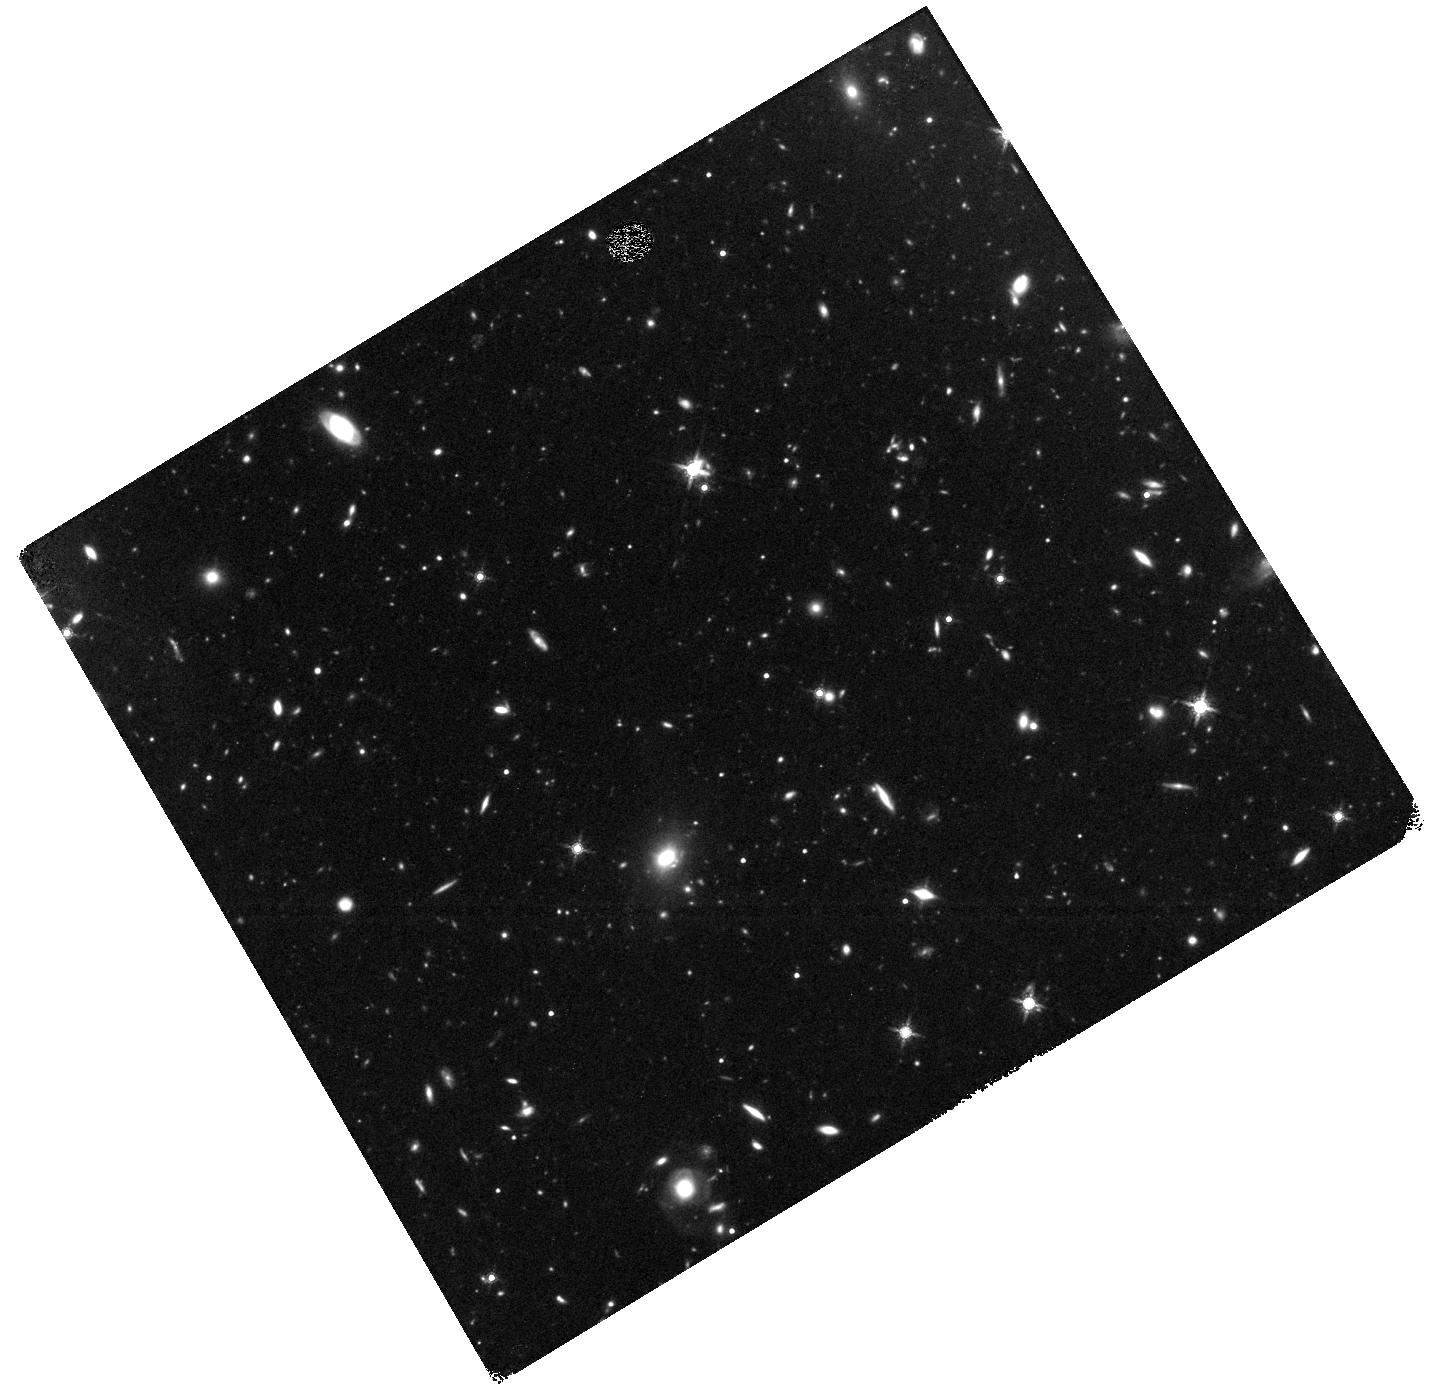
Target: SPT0348-62. Instrument: WFC3/IR. Filter: F160W. Exposure: 2.4 h. Observation ID: hst_15701_z4_wfc3_ir_f160w_idz6z4

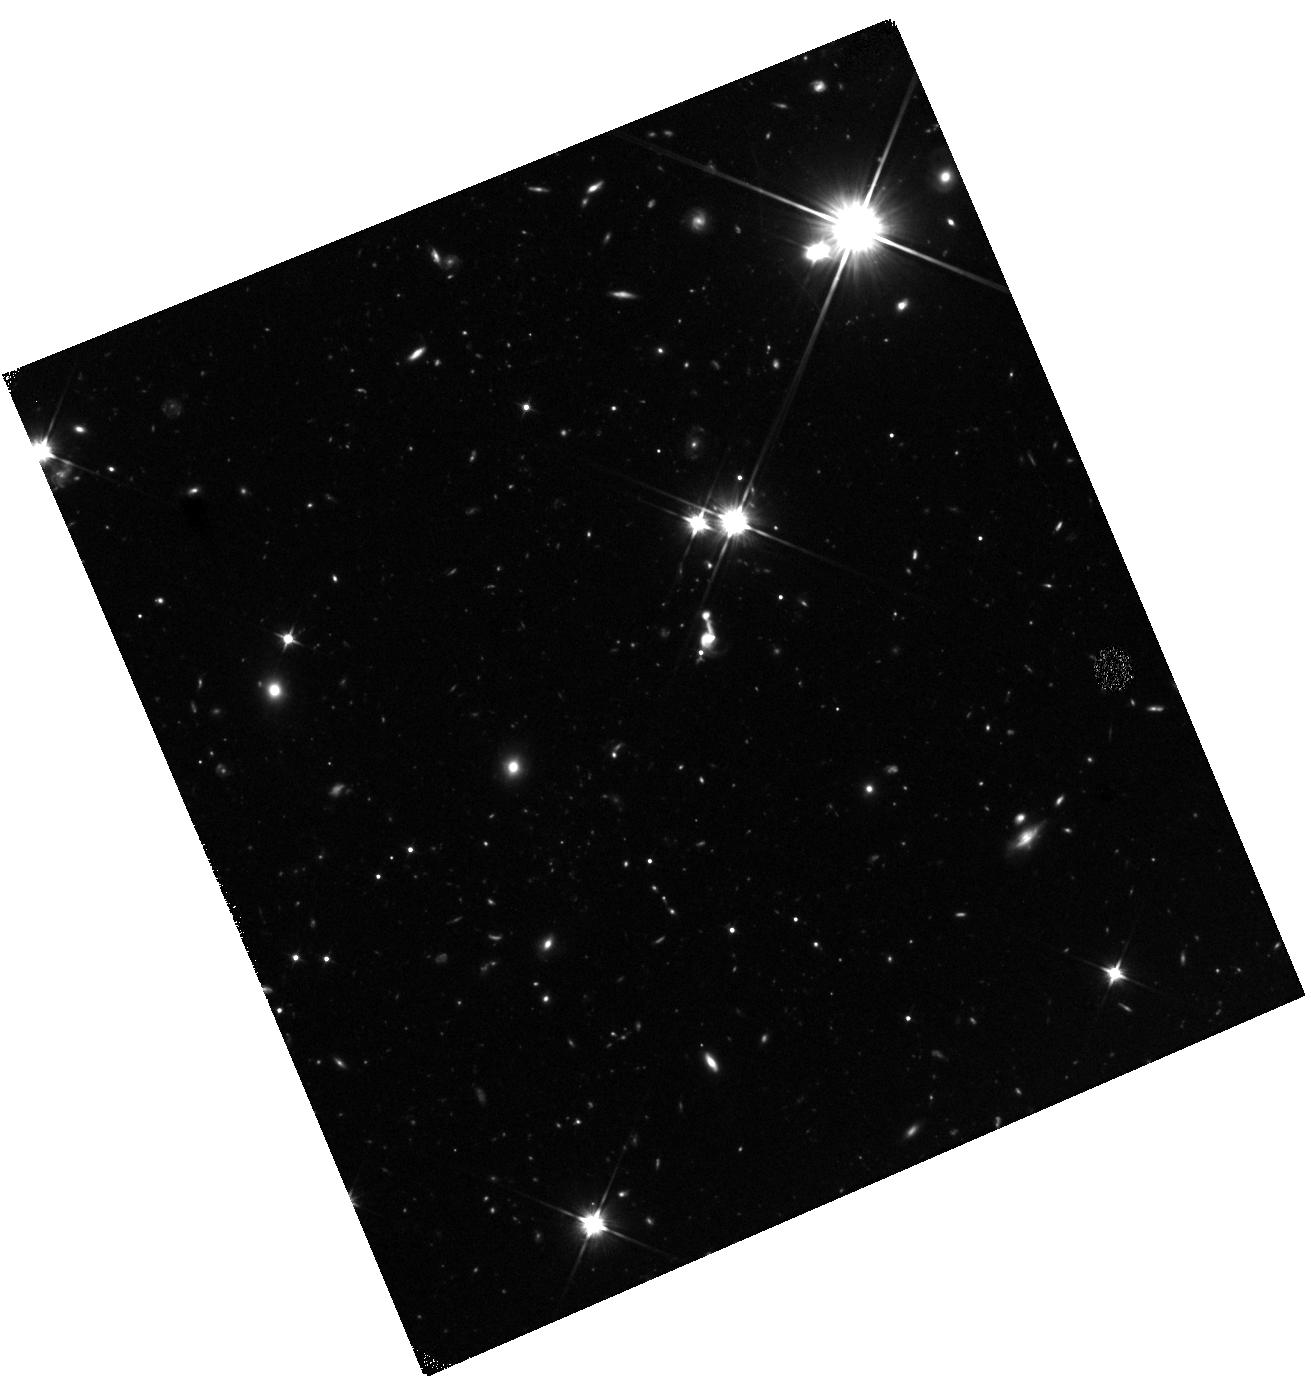
Target: SPT2349-56. Instrument: WFC3/IR. Filter: F110W. Exposure: 1.6 h. Observation ID: hst_15701_01_wfc3_ir_f110w_idz601

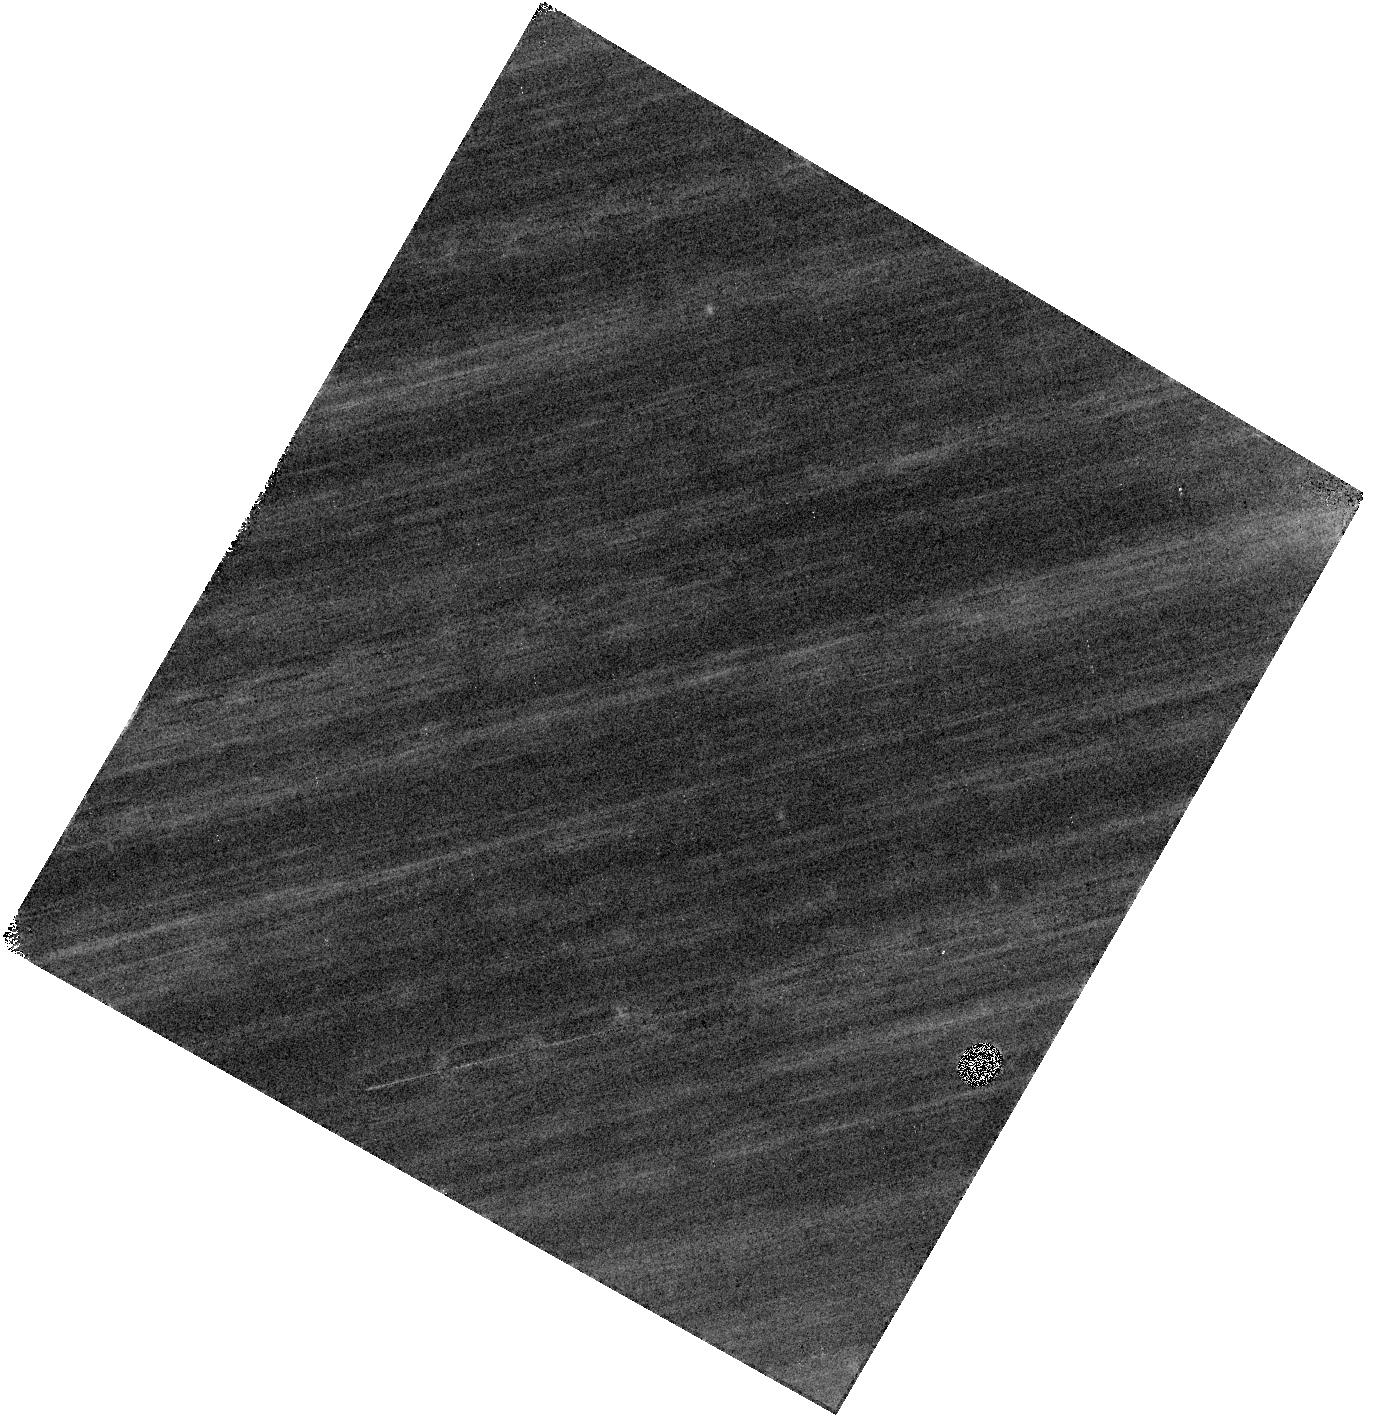
Target: SPT0348-62. Instrument: WFC3/IR. Filter: F160W. Exposure: 2.4 h. Observation ID: hst_15701_04_wfc3_ir_f160w_idz604

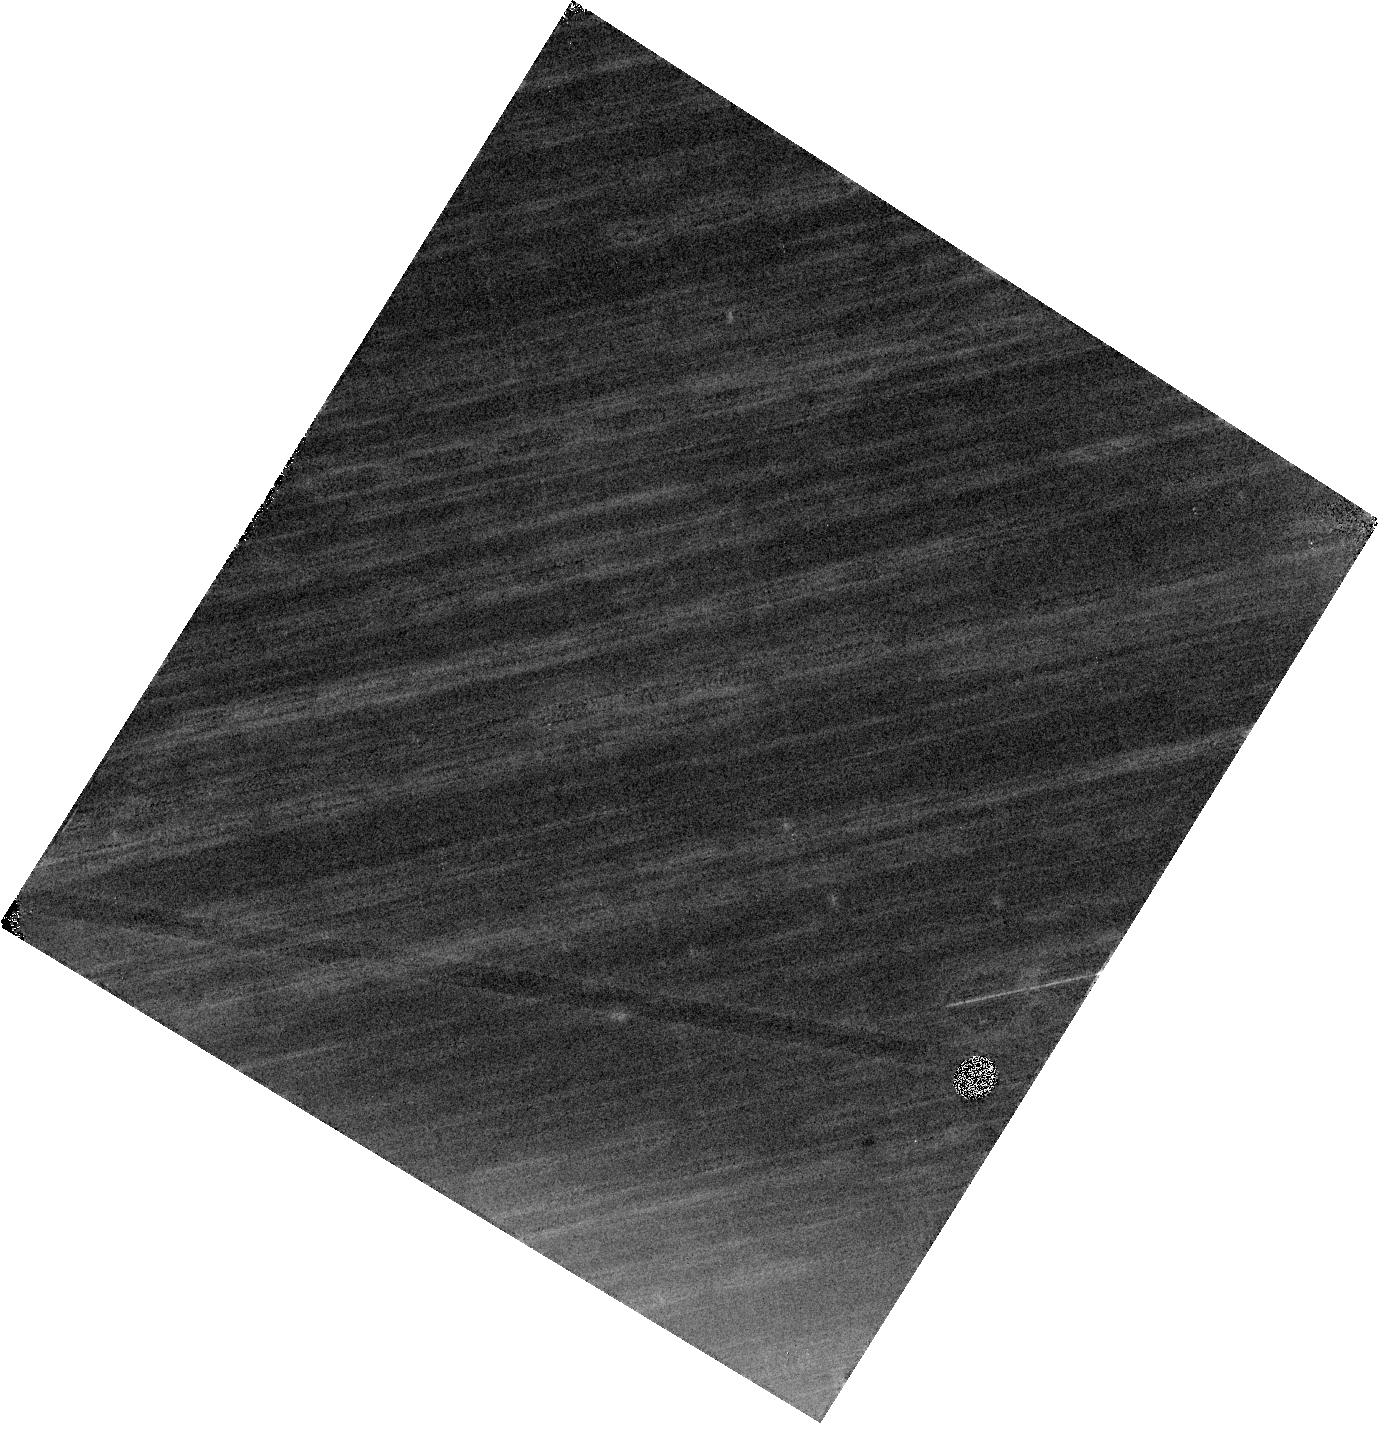
Target: SPT0348-62. Instrument: WFC3/IR. Filter: F110W. Exposure: 1.6 h. Observation ID: hst_15701_02_wfc3_ir_f110w_idz602

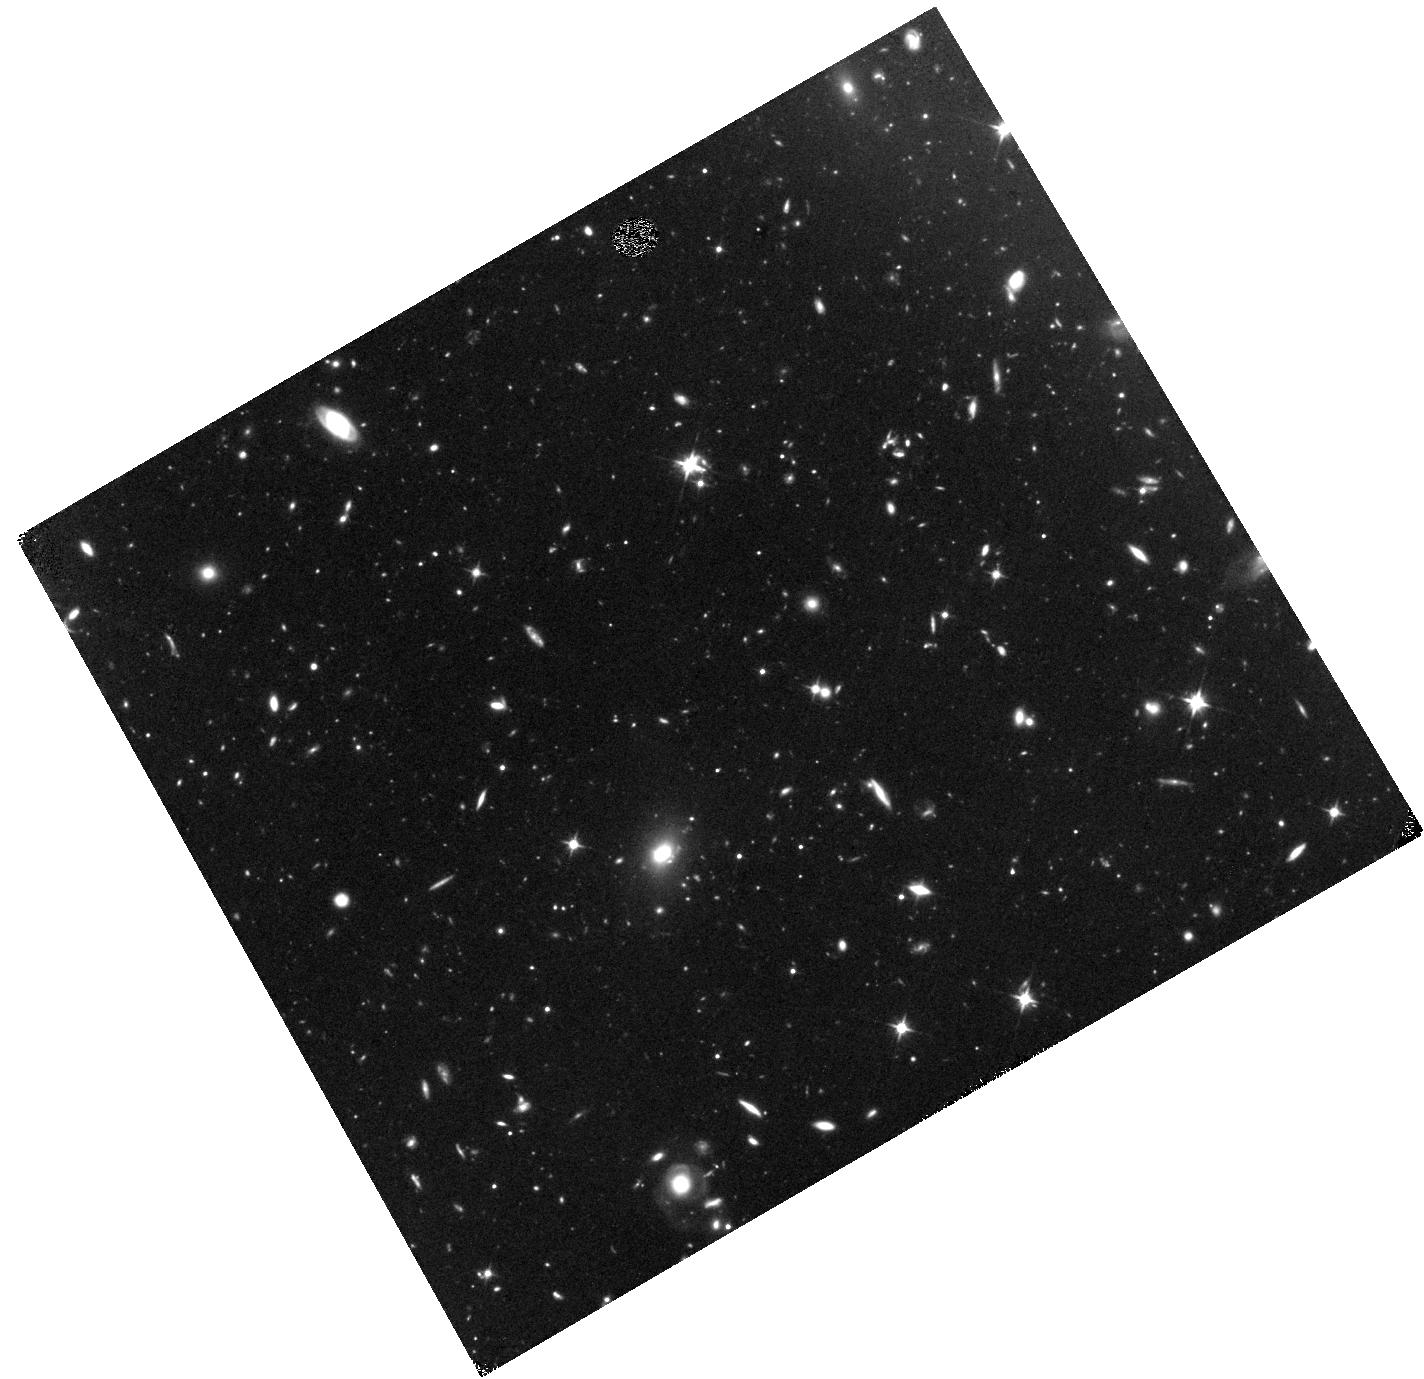
Target: SPT0348-62. Instrument: WFC3/IR. Filter: F110W. Exposure: 1.6 h. Observation ID: hst_15701_z2_wfc3_ir_f110w_idz6z2

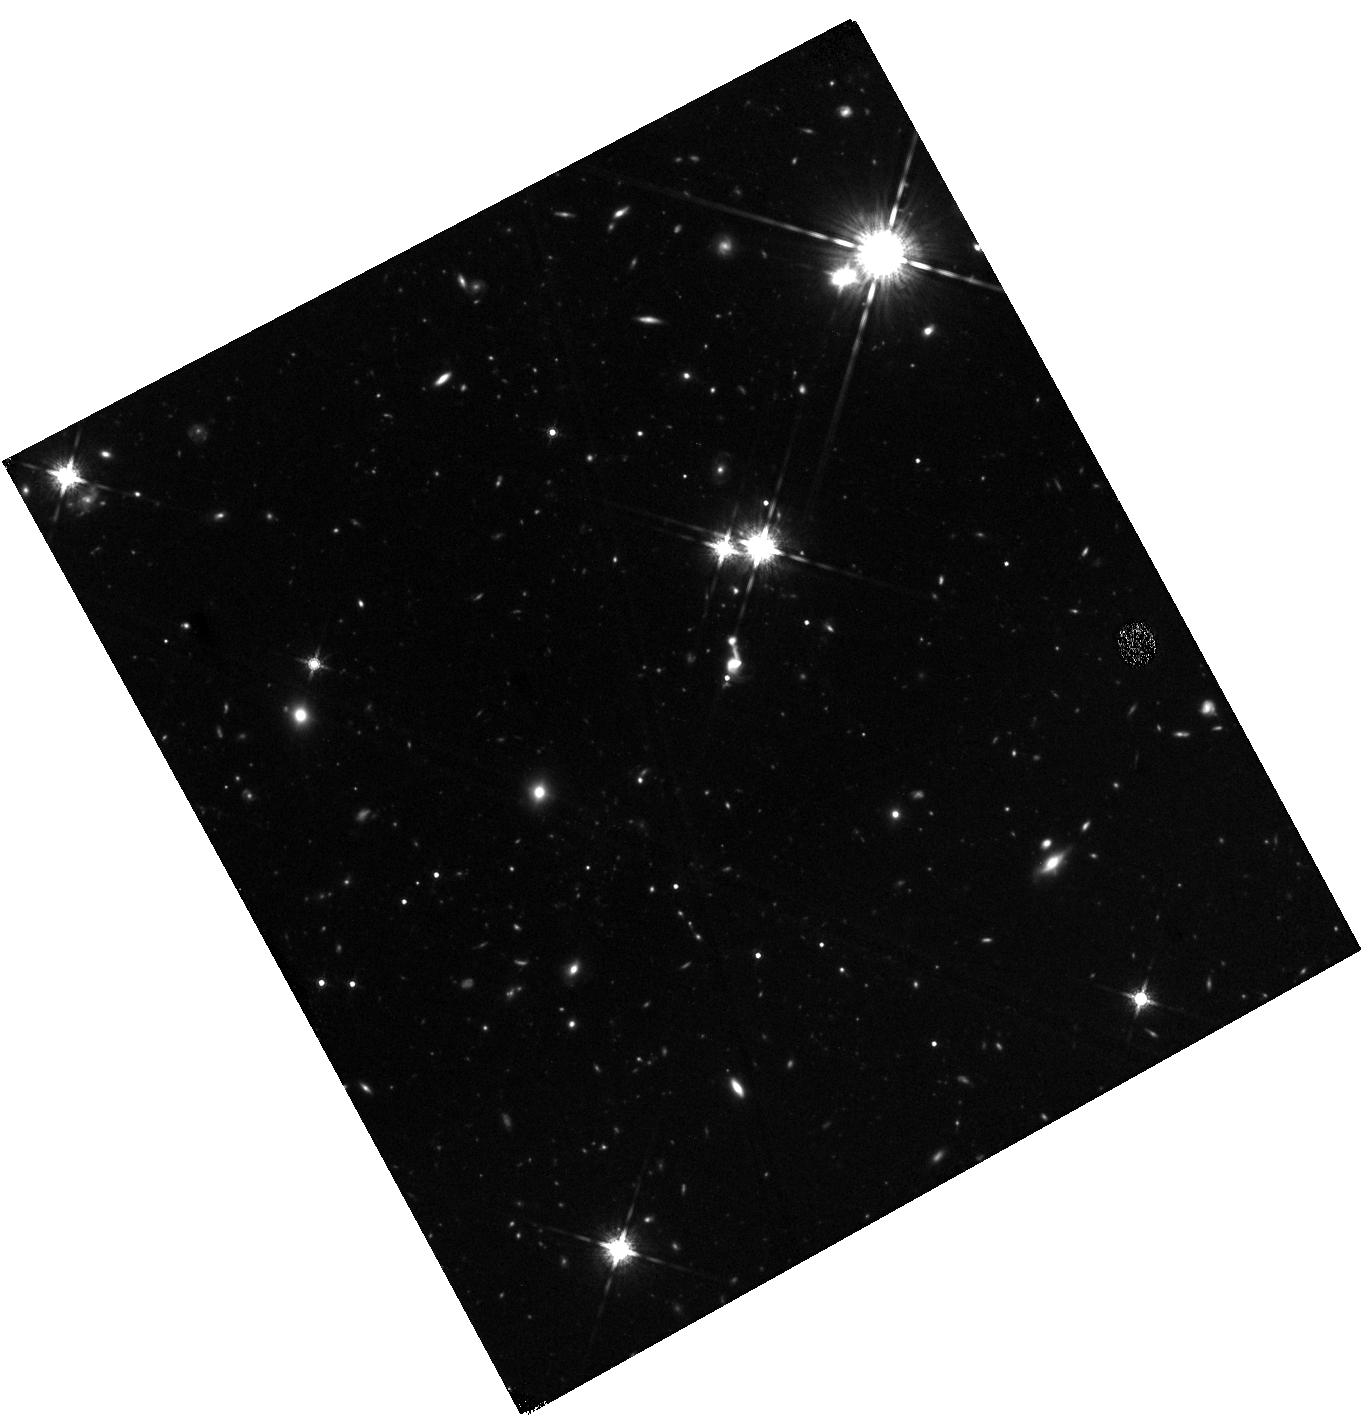
Target: SPT2349-56. Instrument: WFC3/IR. Filter: F160W. Exposure: 2.4 h. Observation ID: hst_15701_03_wfc3_ir_f160w_idz603

The most massive protoclusters at z=4.3-5.8 selected by the South Pole Telescope (PI: Chapman, Scott C.)

We request deep near-infrared imaging of two SPT-selected protoclusters, SPT2349-56 (z=4.3) and SPT0348-62 (z=5.8). They possess some of the largest halo masses ever observed directly at z>4. Selected via millimeter-wavelength dust emission in the 2500 square degree South Pole Telescope (SPT) survey, they have as many as 31 gas-rich galaxies resolved by ALMA, all lying in a compact protocluster. We have obtained sensitive observations of carbon monoxide and ionized carbon with ALMA, thereby allowing us to assess the obscured star formation and gas masses of cluster members. The goal of this proposal is to obtain F160W and F110W HST imaging with a total of 3 (2) orbits per cluster to measure the stellar content, galaxy morphology, and assess the spatial extent of these structures. The proposed HST observations will provide the imaging and photometric information required for a complete picture of the obscured and unobscured stellar components of these galaxies, revealing the complicated structure in the gas-rich galaxies that host rapid star formation. The combination of our unique high resolution ALMA datasets with the proposed HST observations will allow a full characterization of the stars, gas, and dust in these cosmologically important protoclusters of primordial starburst galaxies, which mark the epoch of stellar mass assembly in the Universe. From an outreach perspective, the high spatial resolution of the HST identifications of protocluster galaxies will complement the ALMA data in publicizing these high impact results.